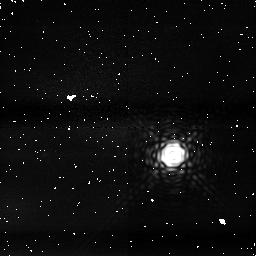
Target: HD189733
Instrument: NICMOS/NIC1
Filter: F187N
Exposure: 7 min
Observation ID: na2mf3010

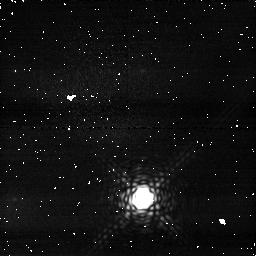
Target: HD189733
Instrument: NICMOS/NIC1
Filter: F166N
Exposure: 3 min
Observation ID: na2m05020

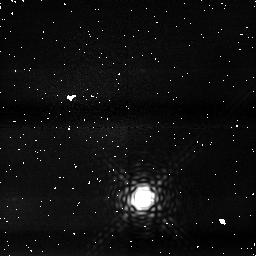
Target: HD189733
Instrument: NICMOS/NIC1
Filter: F187N
Exposure: 3 min
Observation ID: na2m05010

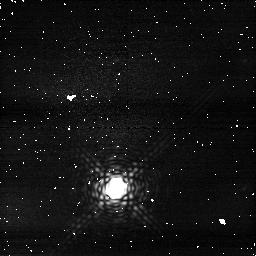
Target: HD189733
Instrument: NICMOS/NIC1
Filter: F166N
Exposure: 4 min
Observation ID: na2ma6020

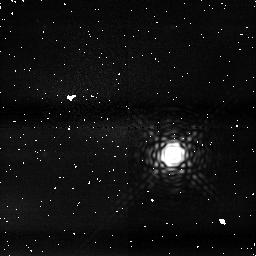
Target: HD189733
Instrument: NICMOS/NIC1
Filter: F187N
Exposure: 3 min
Observation ID: na2m53030

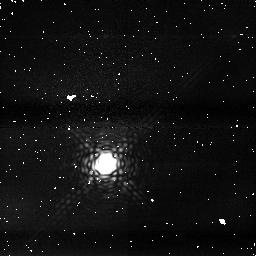
Target: HD189733
Instrument: NICMOS/NIC1
Filter: F166N
Exposure: 3 min
Observation ID: na2m01010

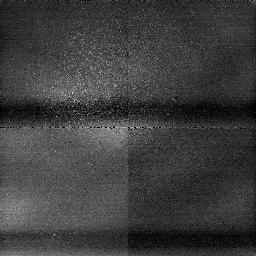
Target: HD189733
Instrument: NICMOS/NIC1
Filter: F187N
Exposure: 4 min
Observation ID: na2m03030

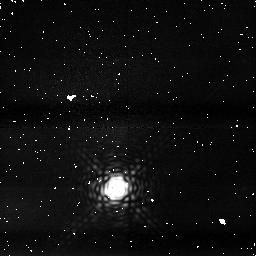
Target: HD189733
Instrument: NICMOS/NIC1
Filter: F187N
Exposure: 3 min
Observation ID: na2m06010

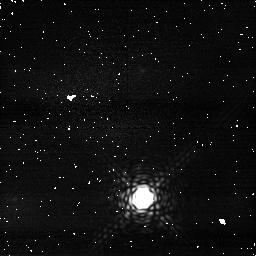
Target: HD189733
Instrument: NICMOS/NIC1
Filter: F166N
Exposure: 3 min
Observation ID: na2mc5010

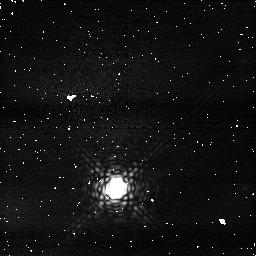
Target: HD189733
Instrument: NICMOS/NIC1
Filter: F166N
Exposure: 3 min
Observation ID: na2m06020

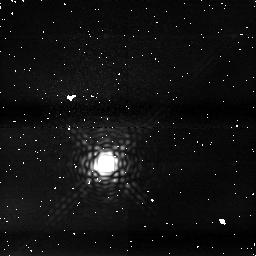
Target: HD189733
Instrument: NICMOS/NIC1
Filter: F187N
Exposure: 7 min
Observation ID: na2mc1010

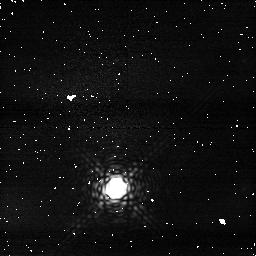
Target: HD189733
Instrument: NICMOS/NIC1
Filter: F166N
Exposure: 3 min
Observation ID: na2mb6010

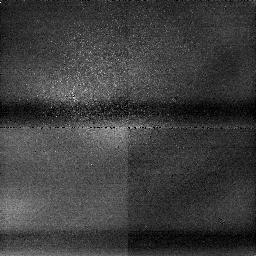
Target: HD189733
Instrument: NICMOS/NIC1
Filter: F166N
Exposure: 3 min
Observation ID: na2m03010

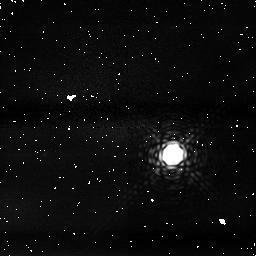
Target: HD189733
Instrument: NICMOS/NIC1
Filter: F166N
Exposure: 3 min
Observation ID: na2m53010

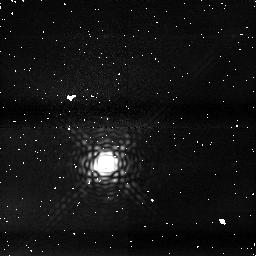
Target: HD189733
Instrument: NICMOS/NIC1
Filter: F187N
Exposure: 4 min
Observation ID: na2m01030

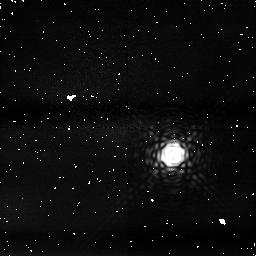
Target: HD189733
Instrument: NICMOS/NIC1
Filter: F187N
Exposure: 7 min
Observation ID: na2md3010

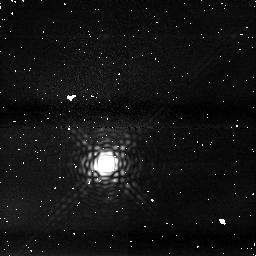
Target: HD189733
Instrument: NICMOS/NIC1
Filter: F187N
Exposure: 3 min
Observation ID: na2mb1020

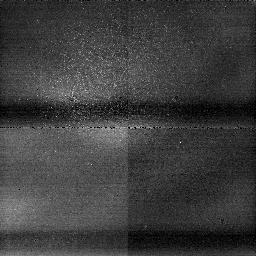
Target: HD189733
Instrument: NICMOS/NIC1
Filter: F187N
Exposure: 7 min
Observation ID: na2mc3010

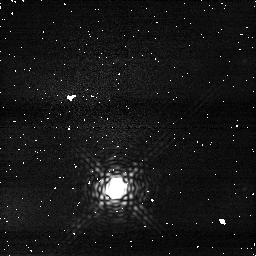
Target: HD189733
Instrument: NICMOS/NIC1
Filter: F166N
Exposure: 2 min
Observation ID: na2mc6030

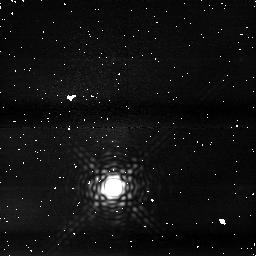
Target: HD189733
Instrument: NICMOS/NIC1
Filter: F187N
Exposure: 7 min
Observation ID: na2ma3020

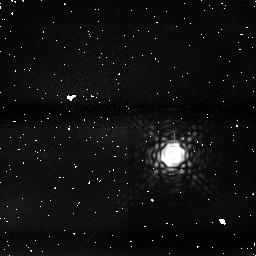
Target: HD189733
Instrument: NICMOS/NIC1
Filter: F187N
Exposure: 5 min
Observation ID: na2me3030

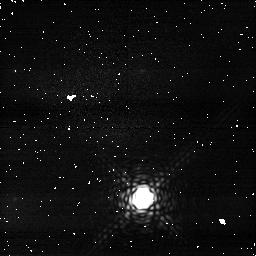
Target: HD189733
Instrument: NICMOS/NIC1
Filter: F166N
Exposure: 4 min
Observation ID: na2ma5010

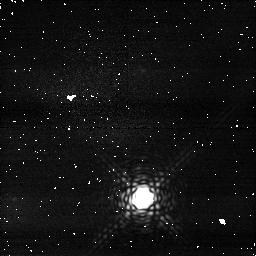
Target: HD189733
Instrument: NICMOS/NIC1
Filter: F166N
Exposure: 3 min
Observation ID: na2mb5030

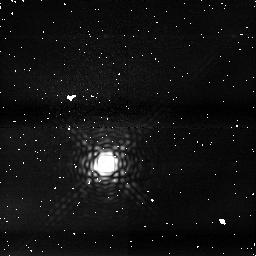
Target: HD189733
Instrument: NICMOS/NIC1
Filter: F187N
Exposure: 7 min
Observation ID: na2ma1010

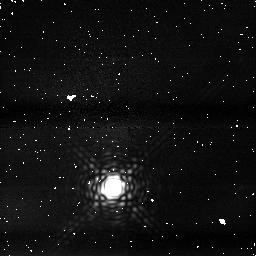
Target: HD189733
Instrument: NICMOS/NIC1
Filter: F187N
Exposure: 3 min
Observation ID: na2mb3020

The Search for Atmospheric Water in the Transiting Planet HD189733b (PI: Sing, David K.)

We propose to use the NICMOS camera to search for transit NIR signatures of atmospheric water in HD189733b. While water absorption bands exist in the optical and IR, space-based NIR signatures are uniquely positioned to offer the best chance at detection. Using narrow band photometric filters, we will be able to detect absorption signatures while the planet is in primary transit. A positive detection would be the first proof of water on an extrasolar planet. Furthermore, it would provide invaluable planetary information, constraining the entire chemistry. As a byproduct of the high SNR required for our primary science goal, we will be able to improve on the value of the planetary radius, a result independent of our primary science objective. The accurate radius estimate, together with planet structure models, will allow constraining the planet interior and its relationship with formation models and stellar metallicity.